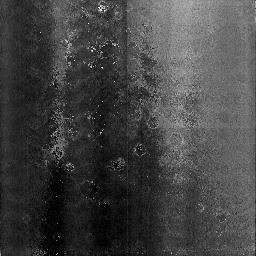
Target: NGC3603-3
Instrument: NICMOS/NIC3
Filter: F108N
Exposure: 13 min
Observation ID: n3wo12010

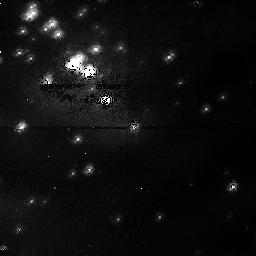
Target: NGC3603-1
Instrument: NICMOS/NIC1
Filter: F095N
Exposure: 1 h
Observation ID: n3wo51010

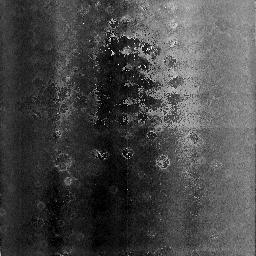
Target: NGC3603-3
Instrument: NICMOS/NIC3
Filter: F108N
Exposure: 13 min
Observation ID: n3wo53010

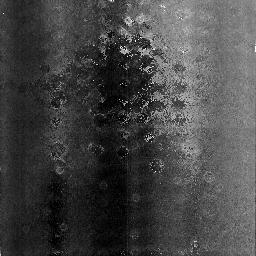
Target: NGC3603-3
Instrument: NICMOS/NIC3
Filter: F108N
Exposure: 13 min
Observation ID: n3wo63010

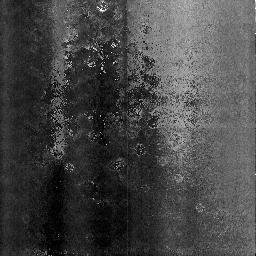
Target: NGC3603-3
Instrument: NICMOS/NIC3
Filter: F108N
Exposure: 13 min
Observation ID: n3wo22010

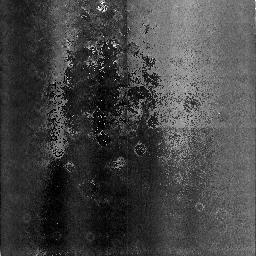
Target: NGC3603-3
Instrument: NICMOS/NIC3
Filter: F108N
Exposure: 13 min
Observation ID: n3wo02010

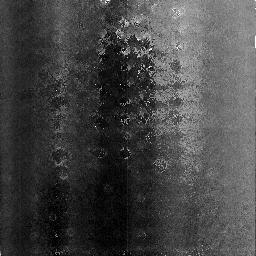
Target: NGC3603-3
Instrument: NICMOS/NIC3
Filter: F108N
Exposure: 13 min
Observation ID: n3wo62010

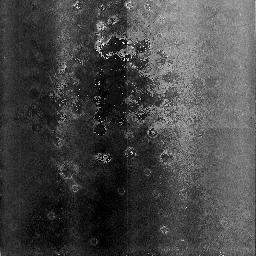
Target: NGC3603-3
Instrument: NICMOS/NIC3
Filter: F108N
Exposure: 13 min
Observation ID: n3wo43010

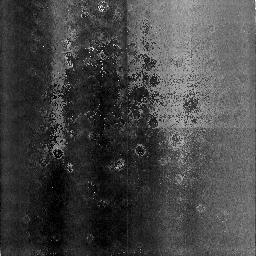
Target: NGC3603-3
Instrument: NICMOS/NIC3
Filter: F108N
Exposure: 13 min
Observation ID: n3wo33010

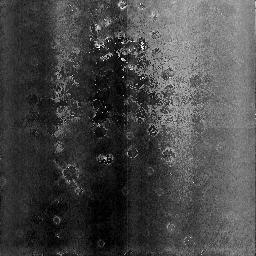
Target: NGC3603-3
Instrument: NICMOS/NIC3
Filter: F108N
Exposure: 13 min
Observation ID: n3wo42010

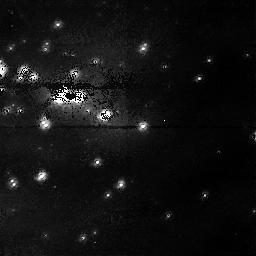
Target: NGC3603-1
Instrument: NICMOS/NIC1
Filter: F095N
Exposure: 1 h
Observation ID: n3wo01010

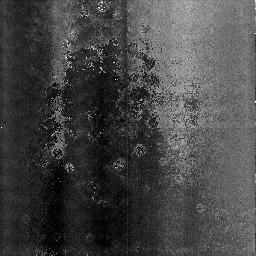
Target: NGC3603-3
Instrument: NICMOS/NIC3
Filter: F108N
Exposure: 13 min
Observation ID: n3wo23010

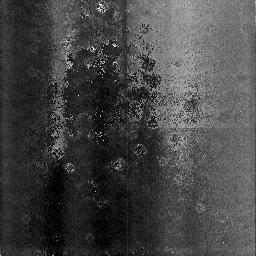
Target: NGC3603-3
Instrument: NICMOS/NIC3
Filter: F108N
Exposure: 13 min
Observation ID: n3wo13010

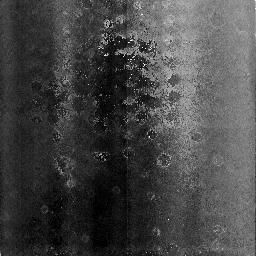
Target: NGC3603-3
Instrument: NICMOS/NIC3
Filter: F108N
Exposure: 13 min
Observation ID: n3wo52010

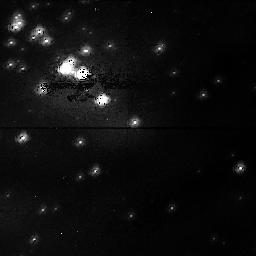
Target: NGC3603-1
Instrument: NICMOS/NIC1
Filter: F095N
Exposure: 1 h
Observation ID: n3wo41010

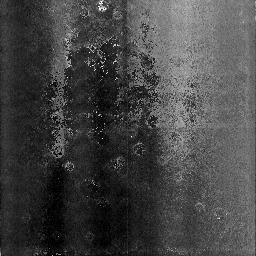
Target: NGC3603-3
Instrument: NICMOS/NIC3
Filter: F108N
Exposure: 13 min
Observation ID: n3wo03010

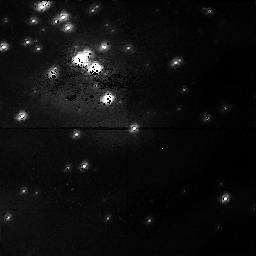
Target: NGC3603-1
Instrument: NICMOS/NIC1
Filter: F095N
Exposure: 1 h
Observation ID: n3wo61010

NICMOS focus monitor (PI: Schneider, Glenn)

This proposal is used to determine and monitor the optimal focus and tilt settings for all three NICMOS cameras. It is derived from SM2/NIC 7041, but is structurally quite a bit different. This proposal is built to run NIC1/2 focus sweeps on a weekly basis, and NIC3 focus sweeps twice a week during SMOV (following the "interim" runs of the 7150). 7043 will run for as long as it is deemed necessary to keep track of the camera focii and to monitor the dewar anomaly. After the discussion on 20/3/96, this proposal is written to run 4 complete 1-week iterations starting 3 days after the last run of the 7150 (NICMOS COARSE OPTICAL ALIGNMENT, PART 2).